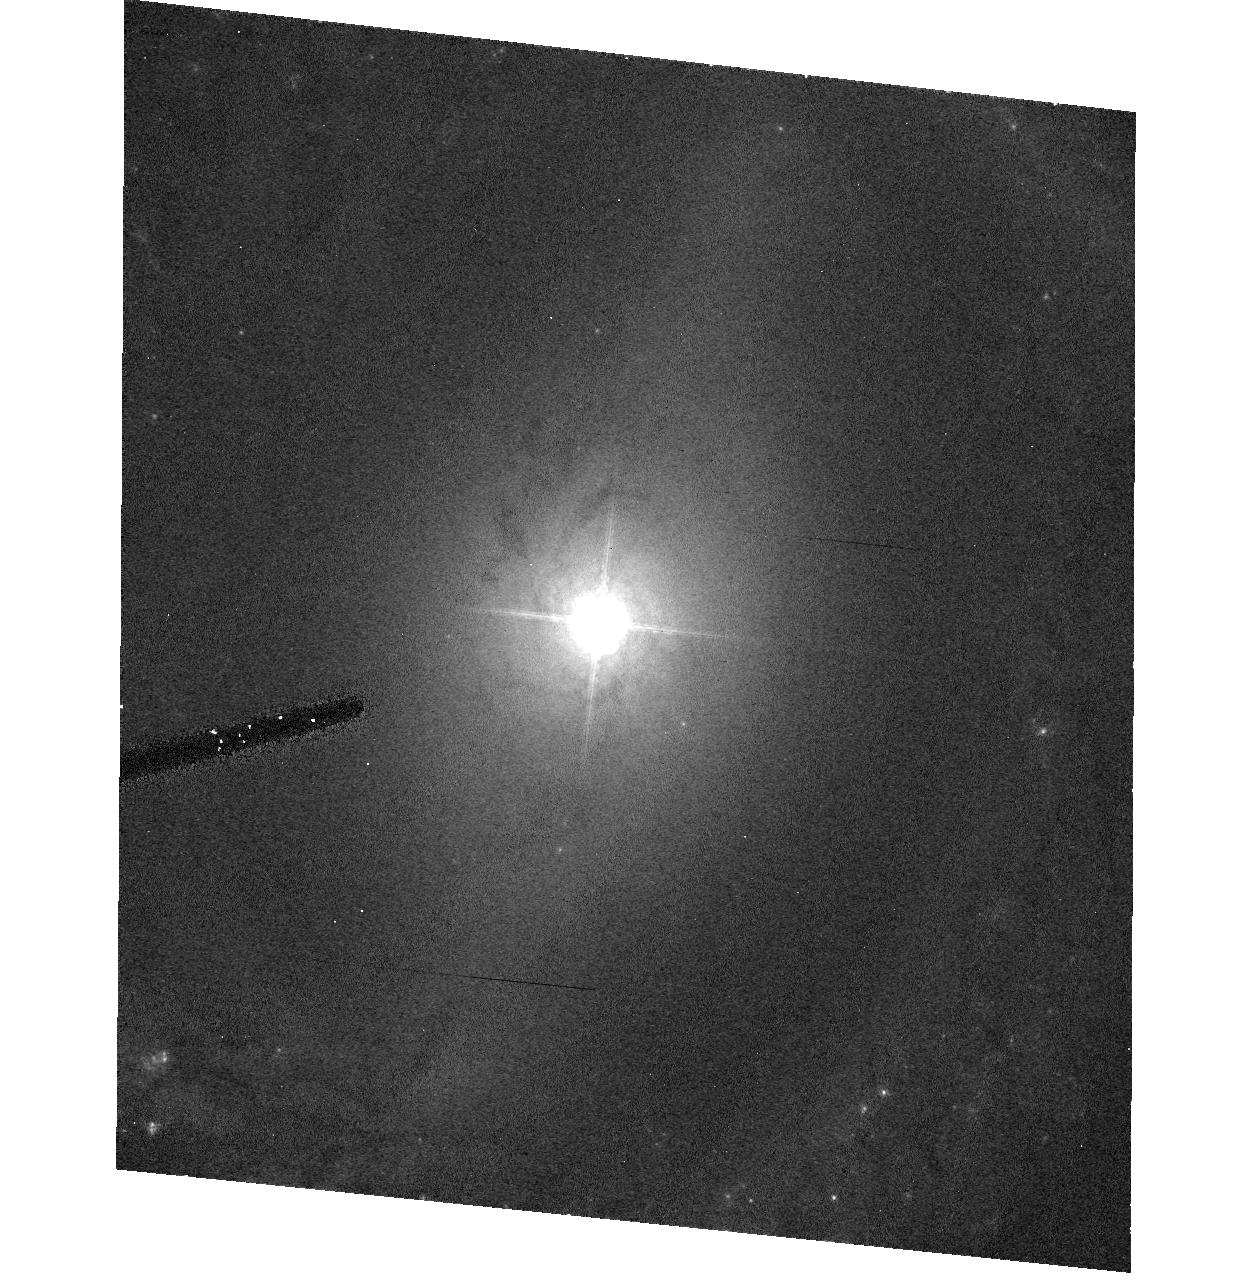
Target: NGC3783
Instrument: ACS/HRC
Filter: F550M
Exposure: 17 min
Observation ID: hst_9851_15_acs_hrc_f550m_j8sc15

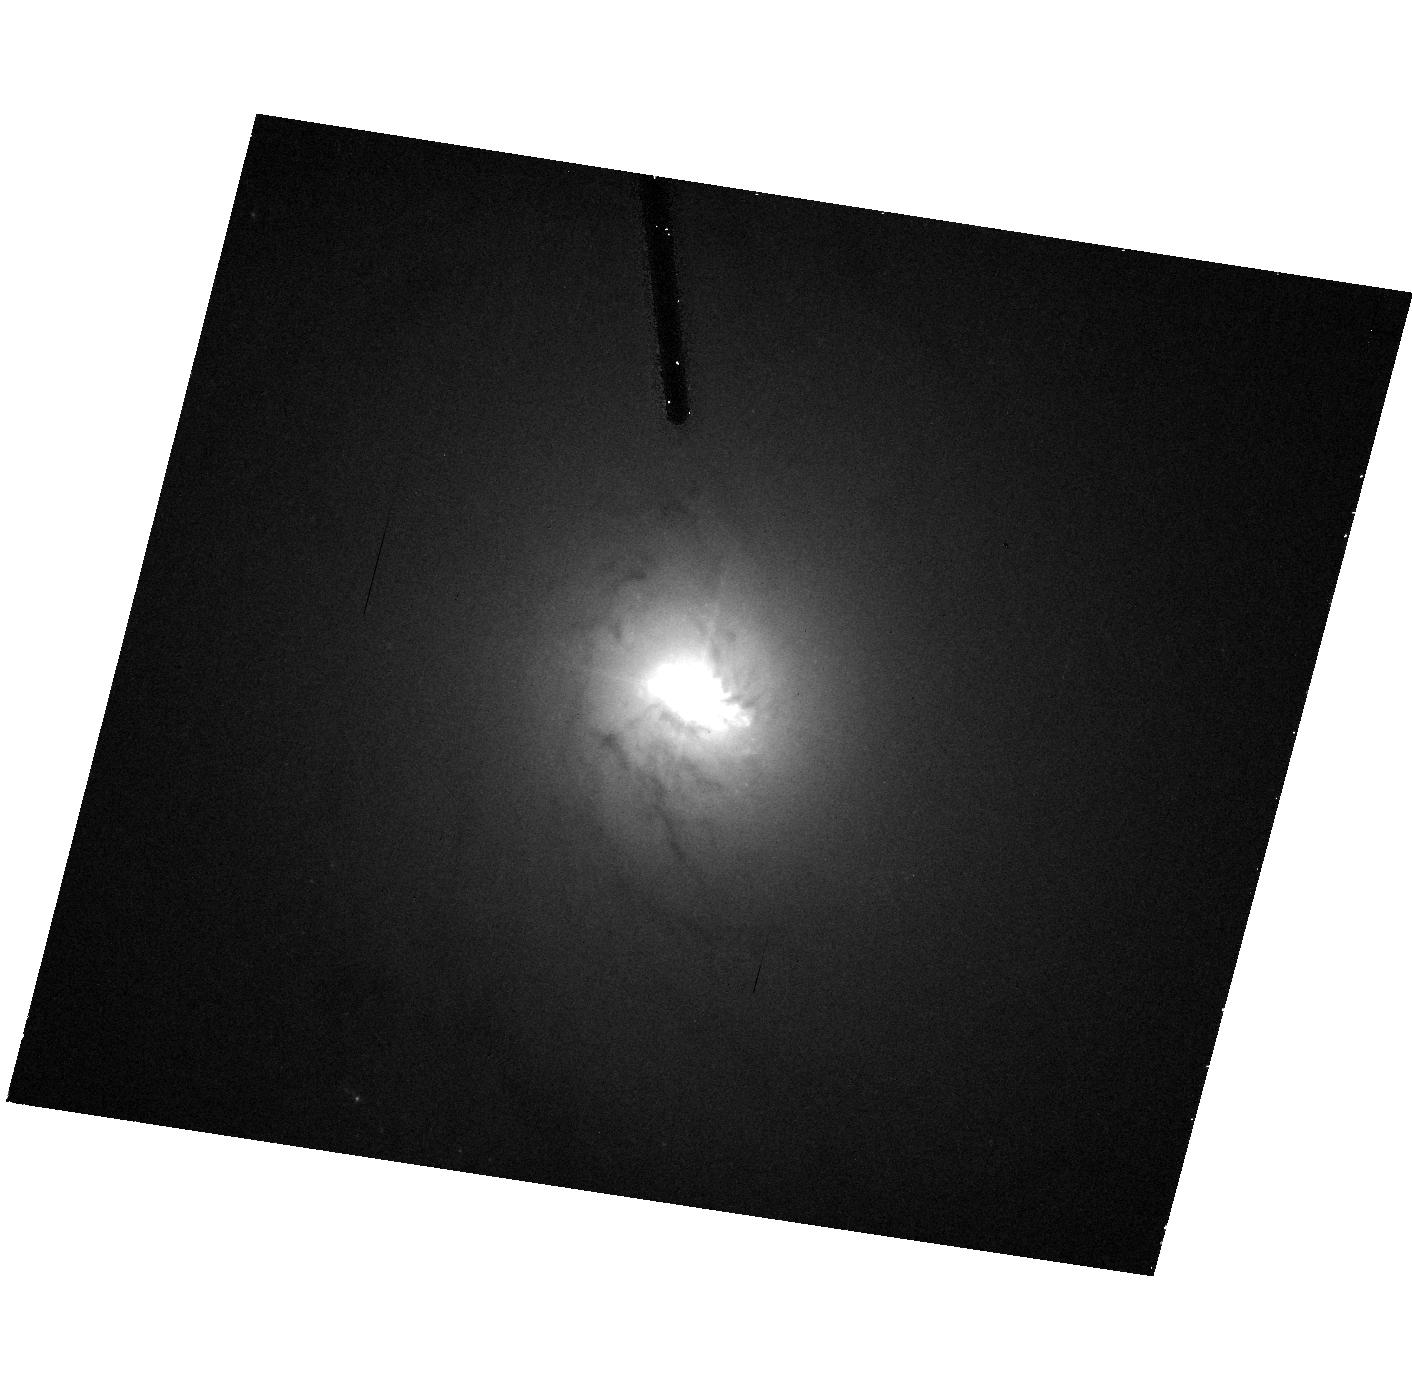
Target: NGC4151
Instrument: ACS/HRC
Filter: F550M
Exposure: 17 min
Observation ID: hst_9851_17_acs_hrc_f550m_j8sc17

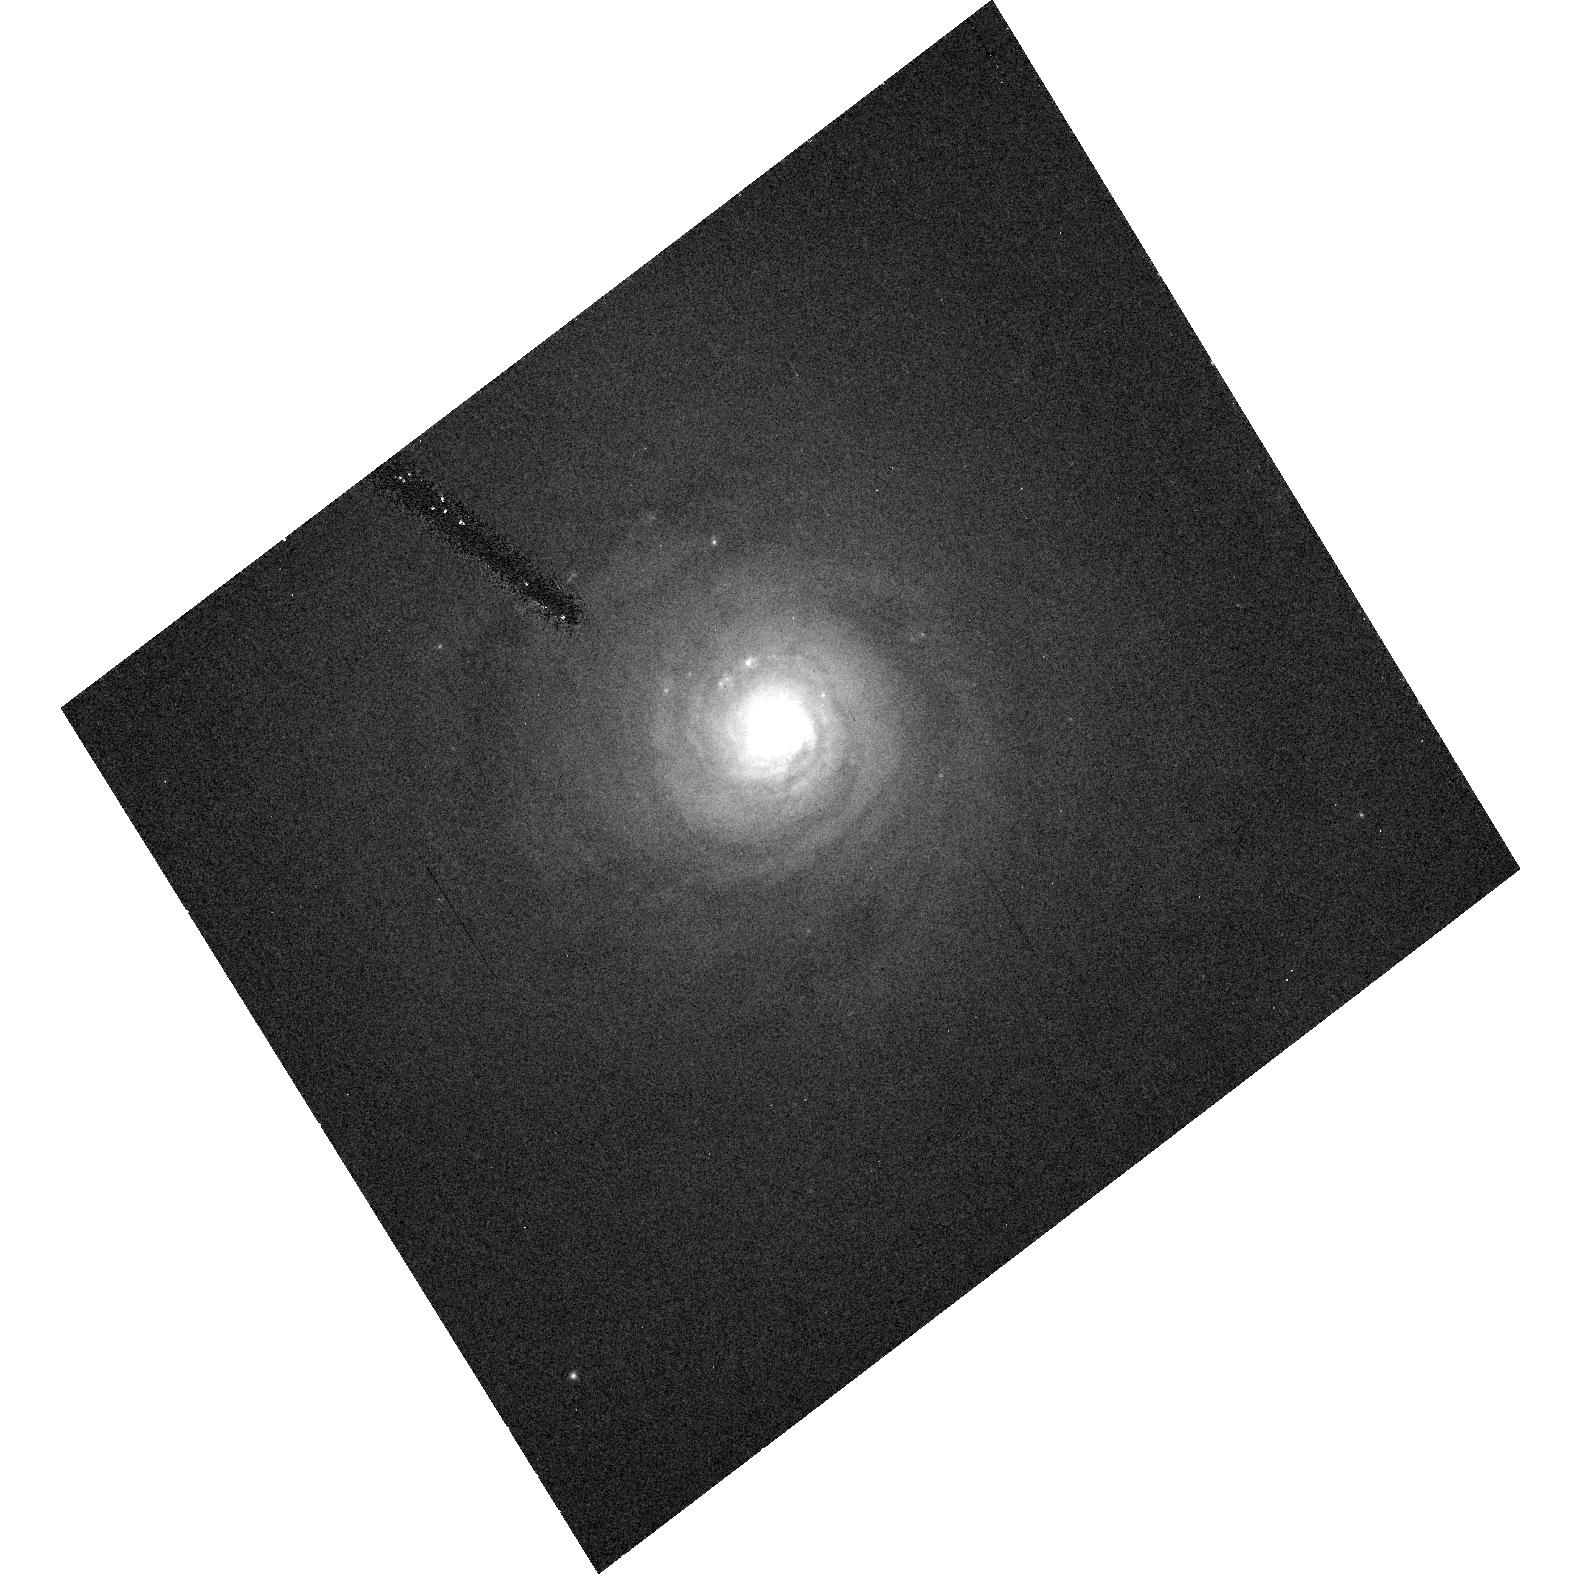
Target: NGC5548
Instrument: ACS/HRC
Filter: F550M
Exposure: 17 min
Observation ID: hst_9851_27_acs_hrc_f550m_j8sc27

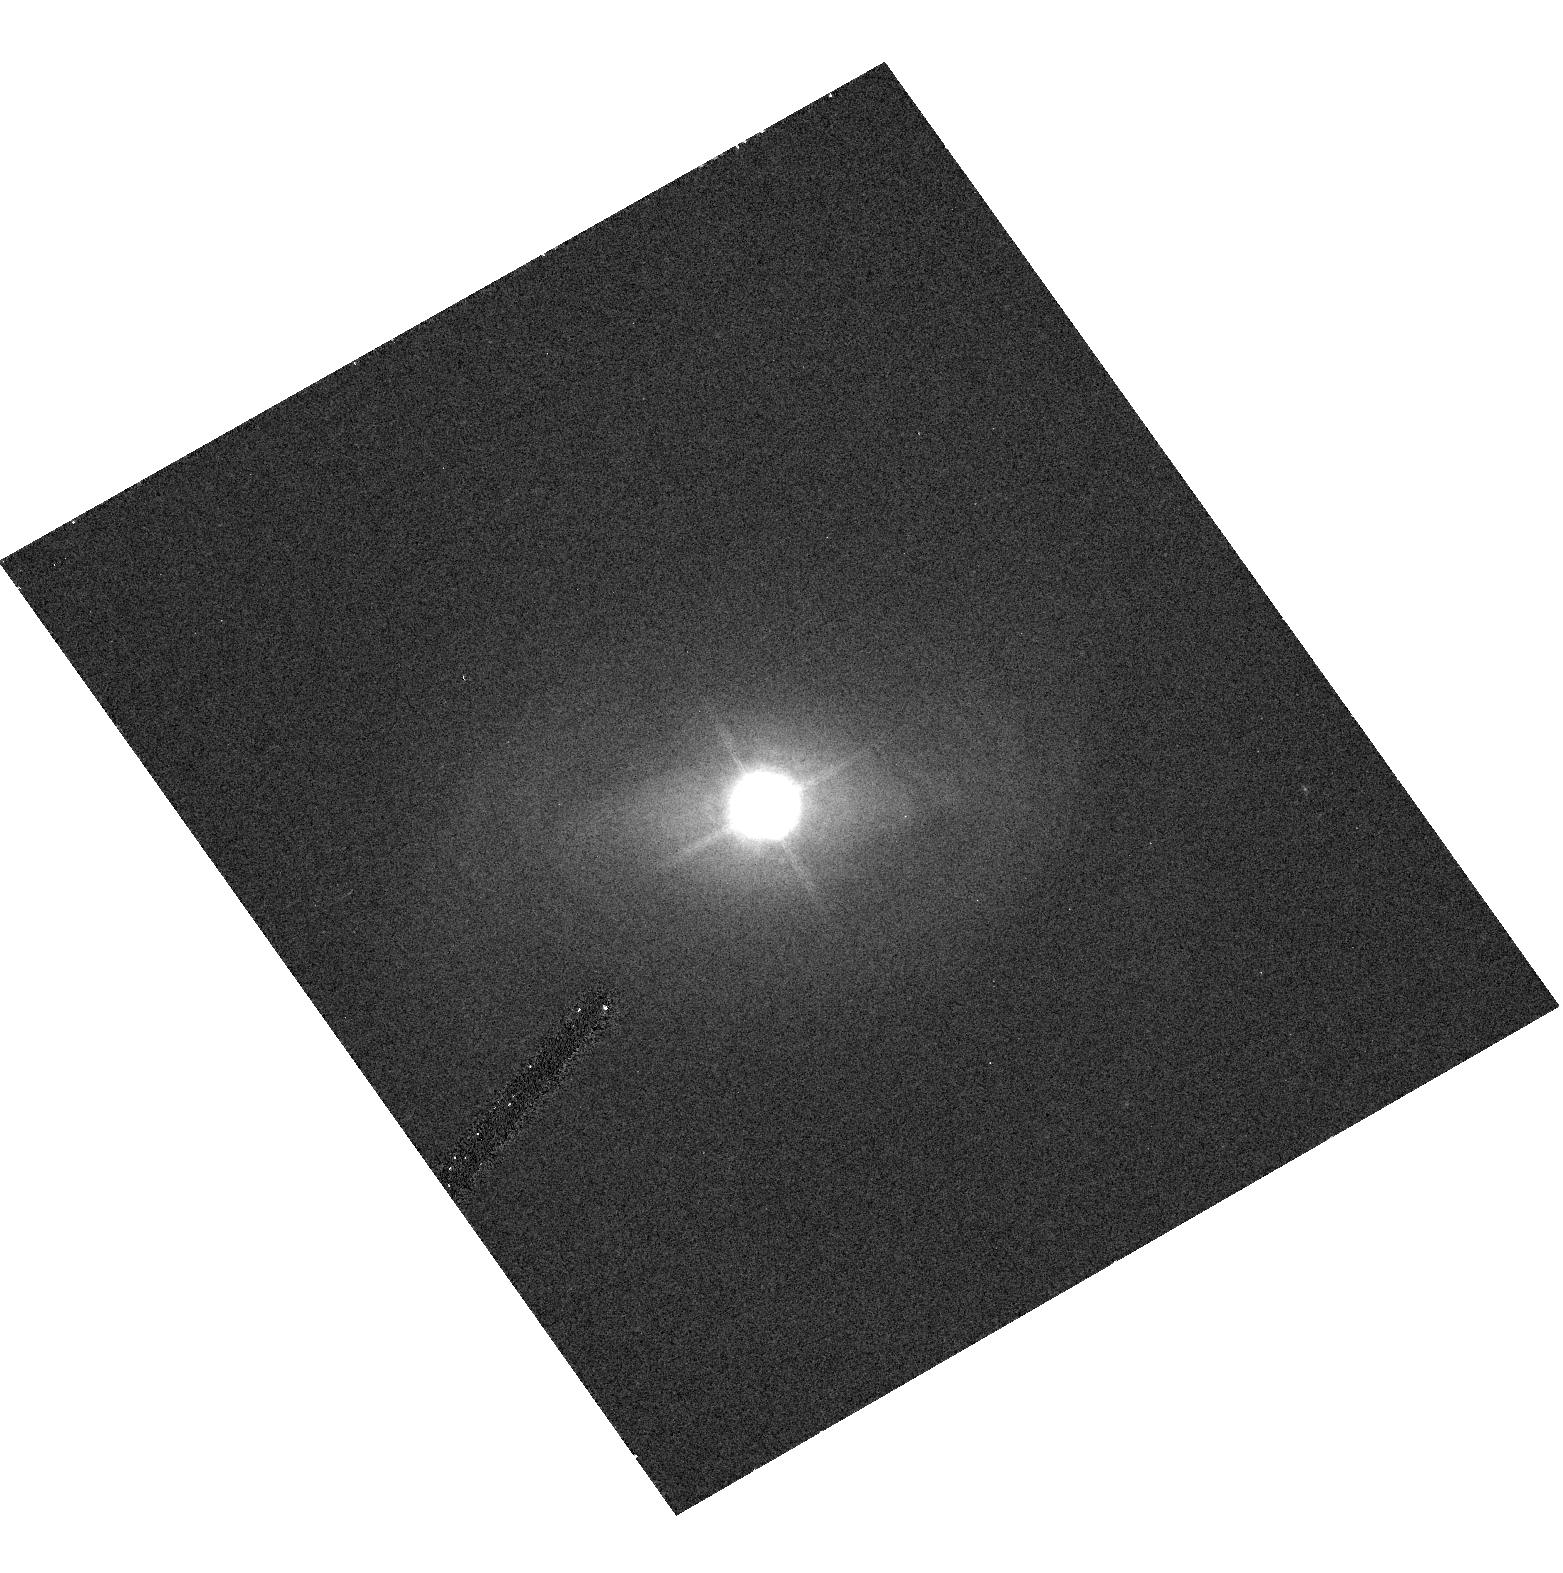
Target: FAIRALL9
Instrument: ACS/HRC
Filter: F550M
Exposure: 17 min
Observation ID: hst_9851_04_acs_hrc_f550m_j8sc04

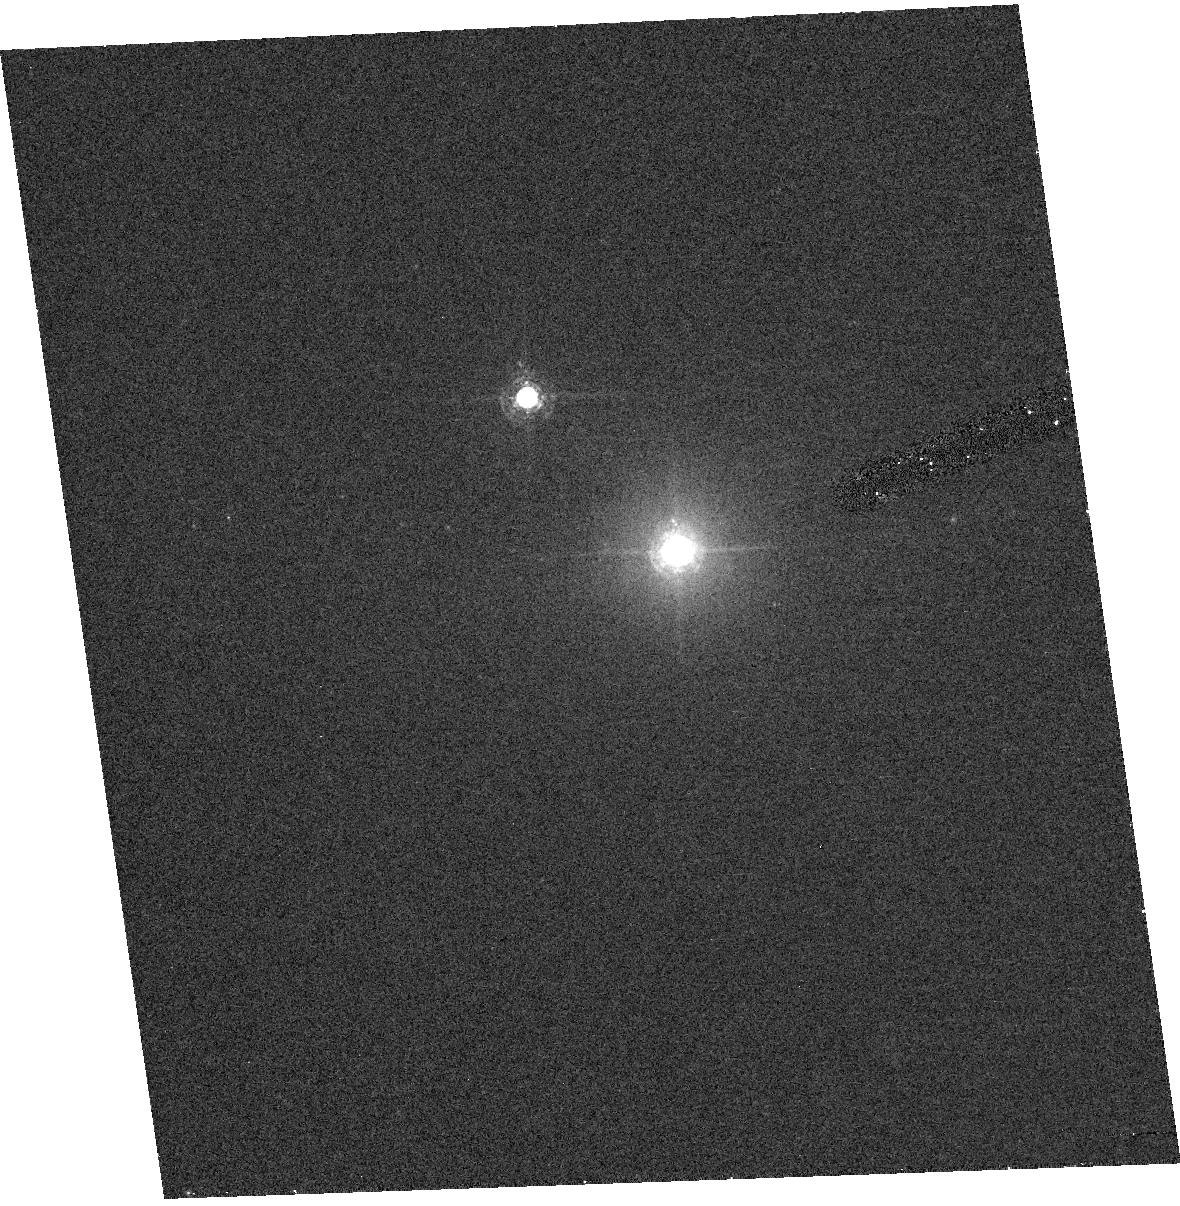
Target: MARKARIAN110
Instrument: ACS/HRC
Filter: F550M
Exposure: 17 min
Observation ID: hst_9851_11_acs_hrc_f550m_j8sc11

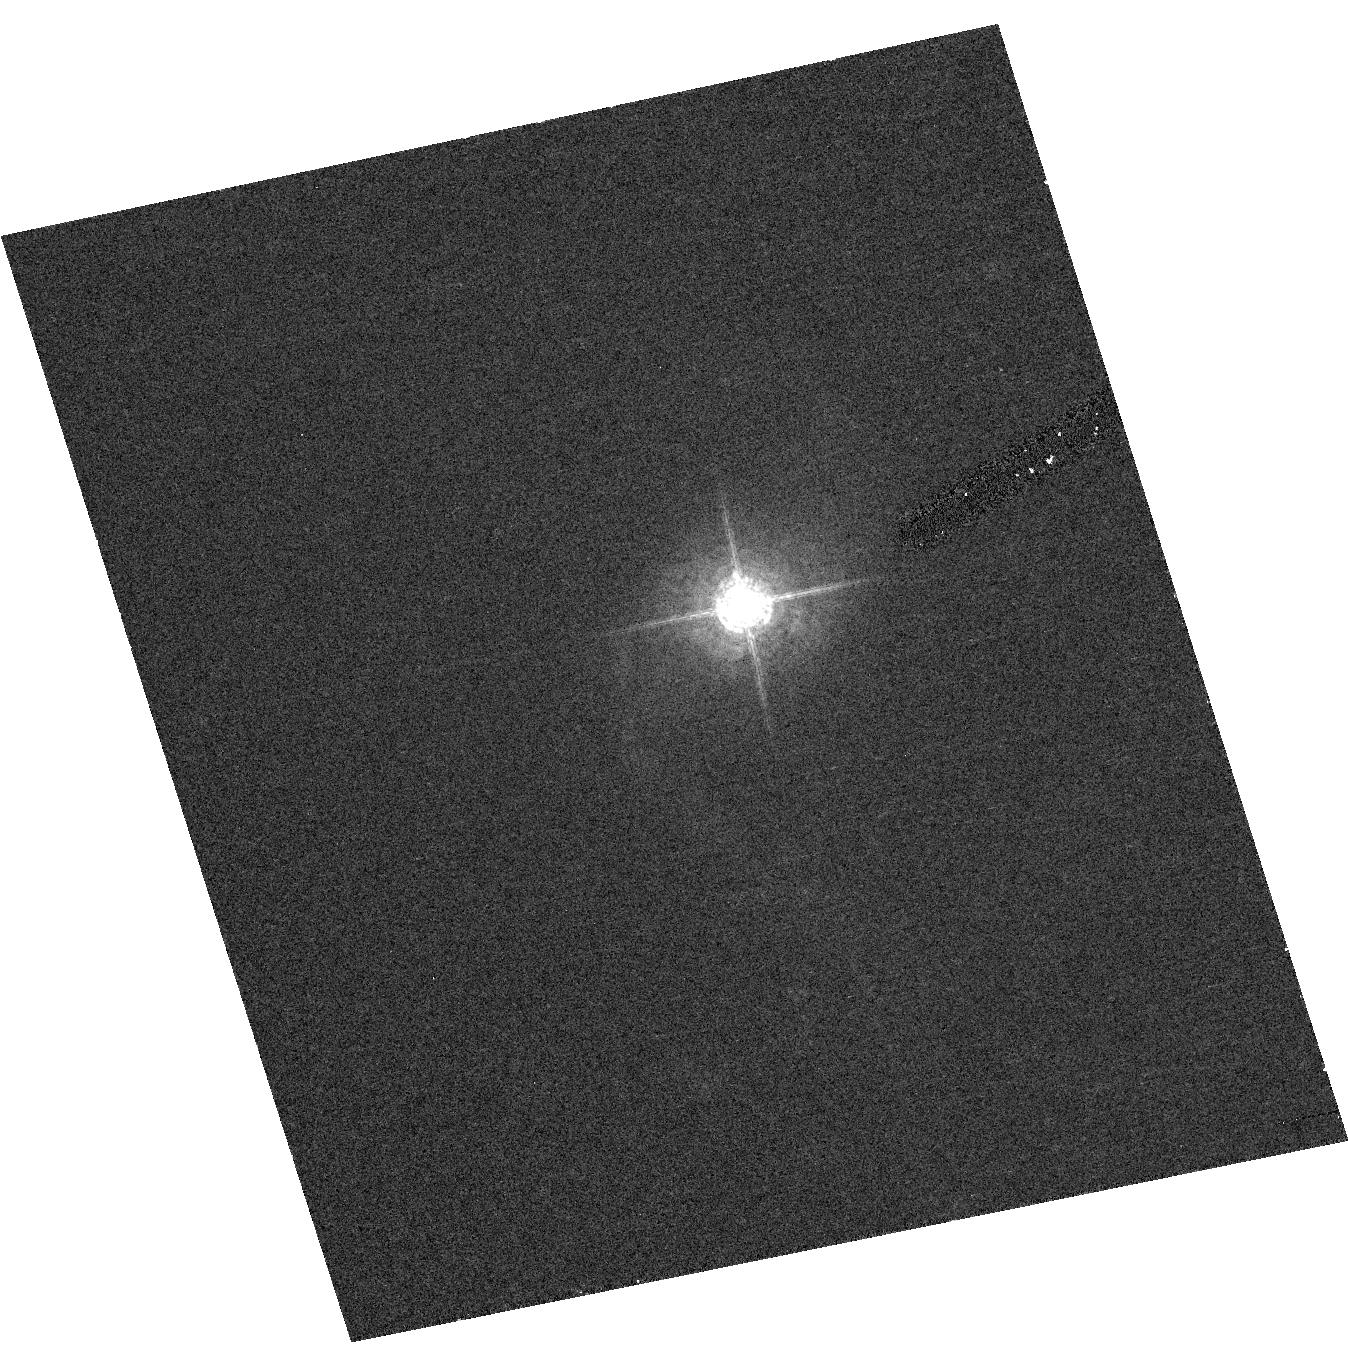
Target: PG0844+349
Instrument: ACS/HRC
Filter: F550M
Exposure: 17 min
Observation ID: hst_9851_10_acs_hrc_f550m_j8sc10

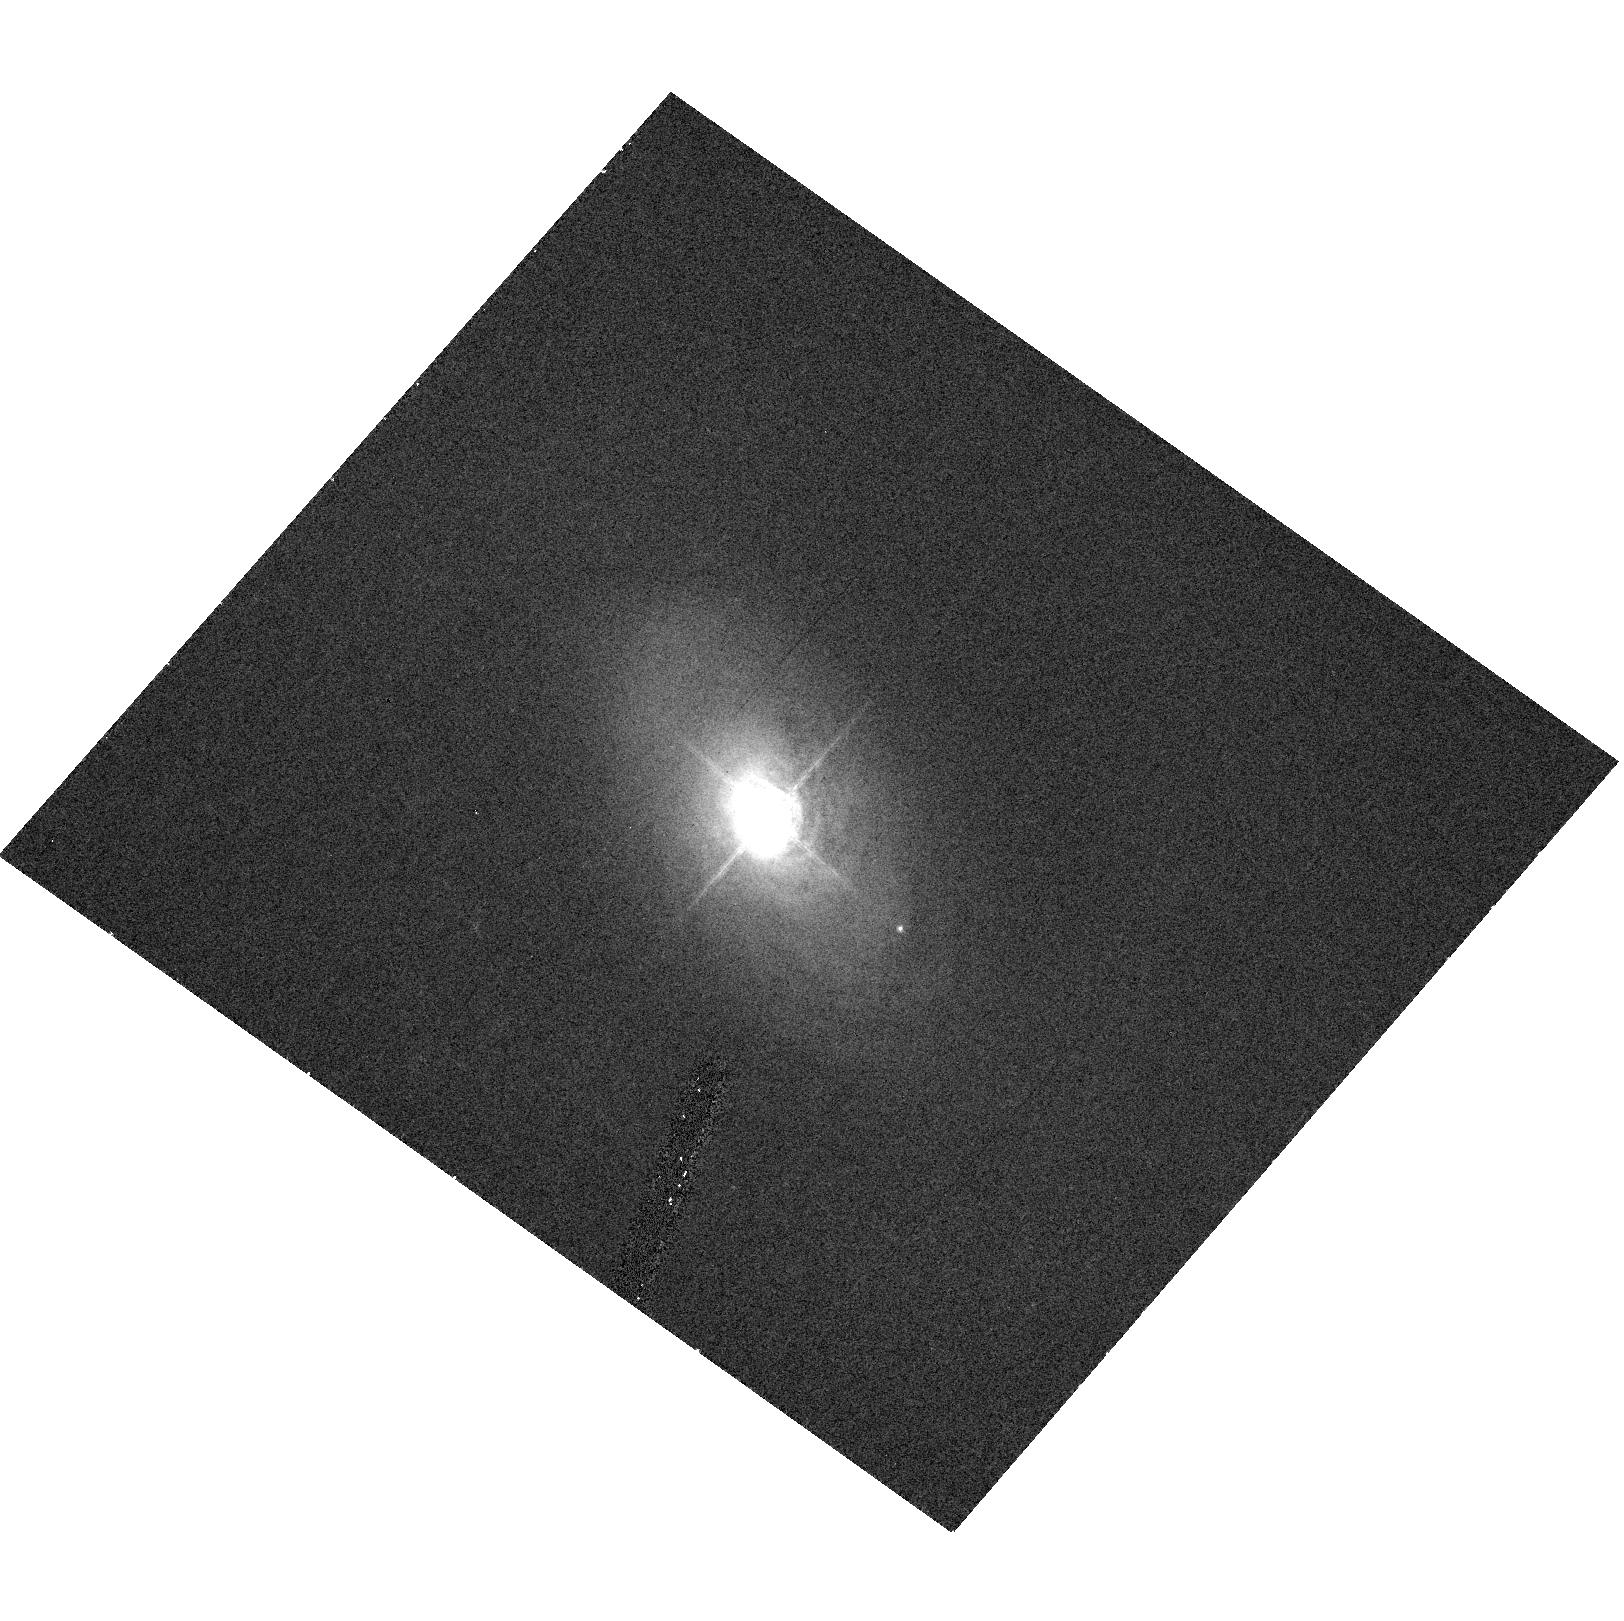
Target: MARKARIAN279
Instrument: ACS/HRC
Filter: F550M
Exposure: 17 min
Observation ID: hst_9851_24_acs_hrc_f550m_j8sc24

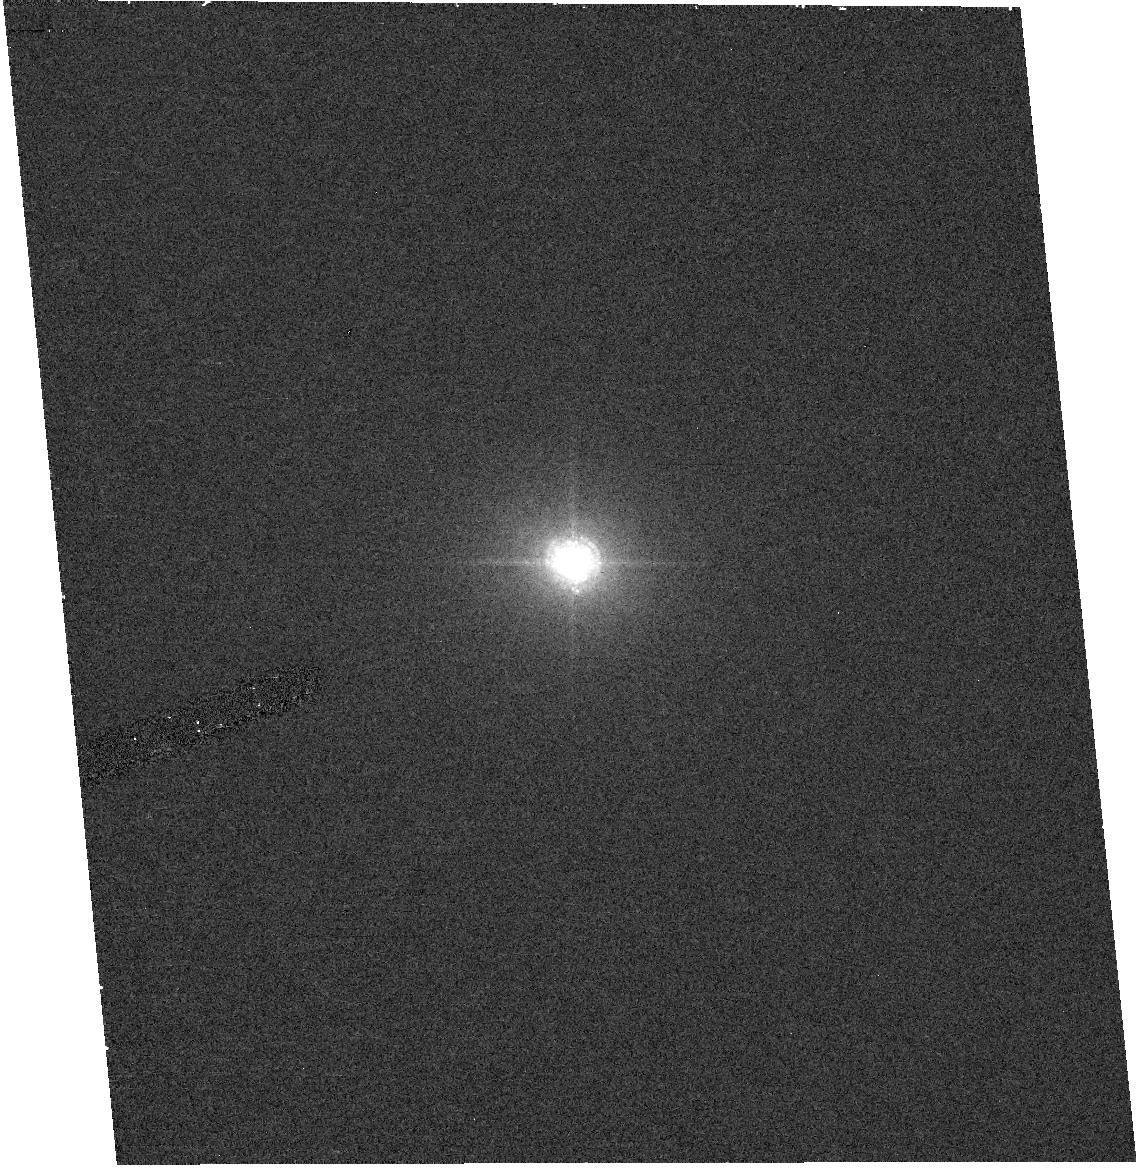
Target: 3C390.3
Instrument: ACS/HRC
Filter: F550M
Exposure: 17 min
Observation ID: hst_9851_34_acs_hrc_f550m_j8sc34

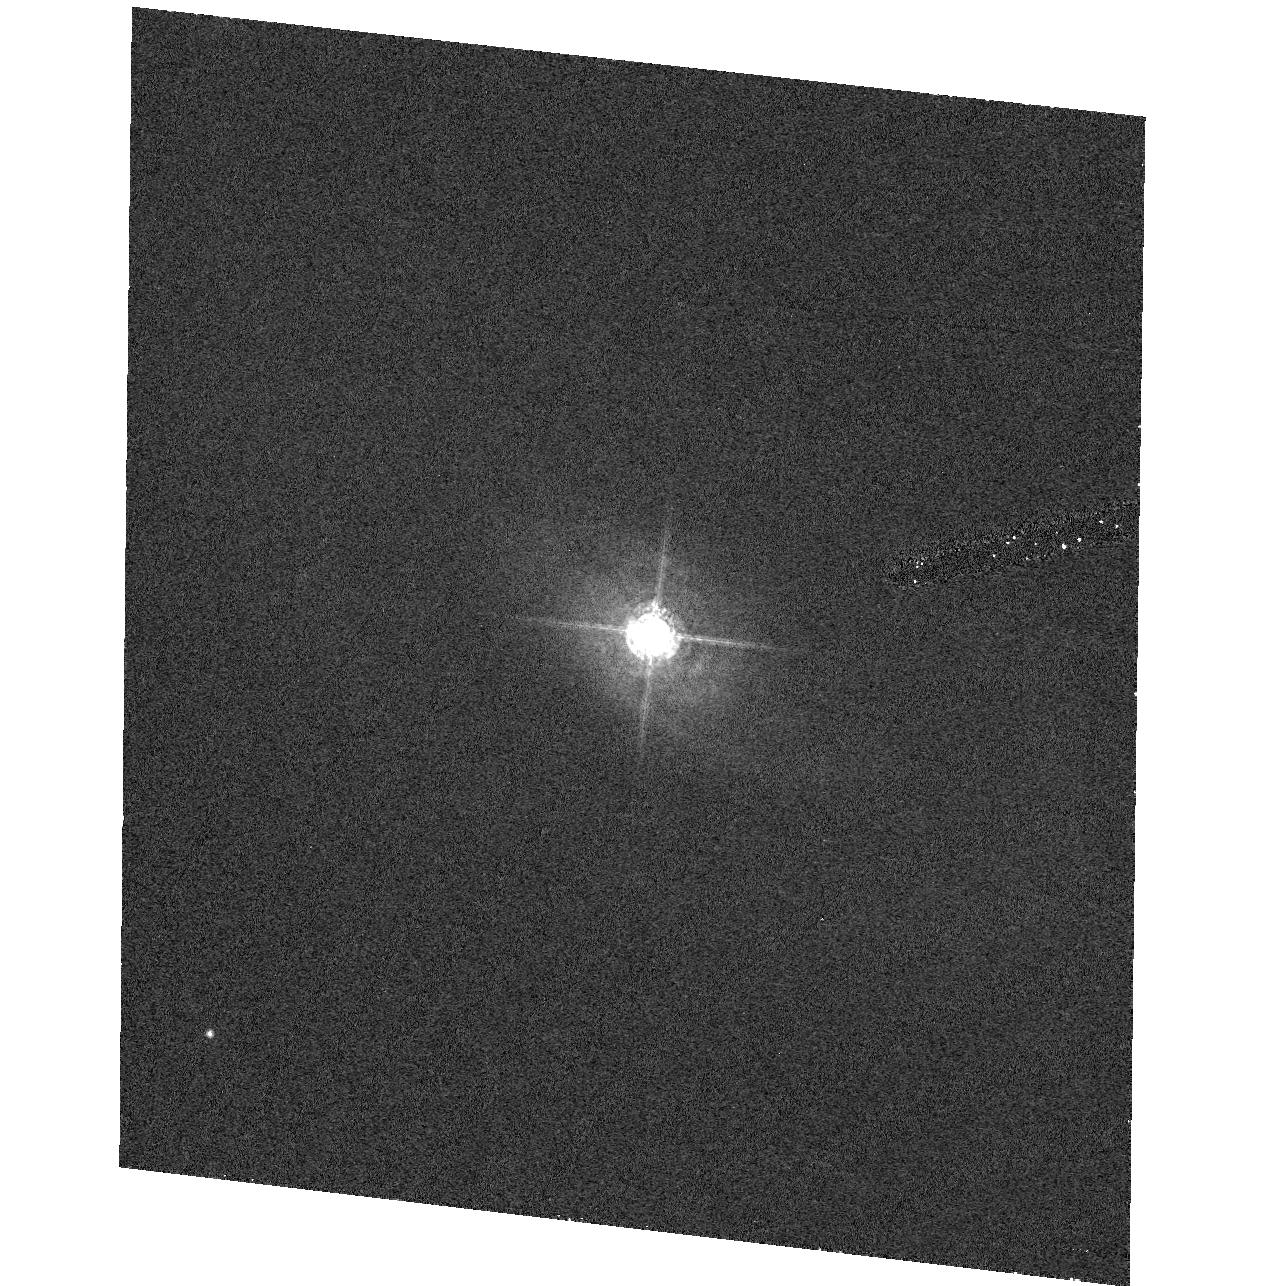
Target: PG2130+099
Instrument: ACS/HRC
Filter: F550M
Exposure: 17 min
Observation ID: hst_9851_36_acs_hrc_f550m_j8sc36

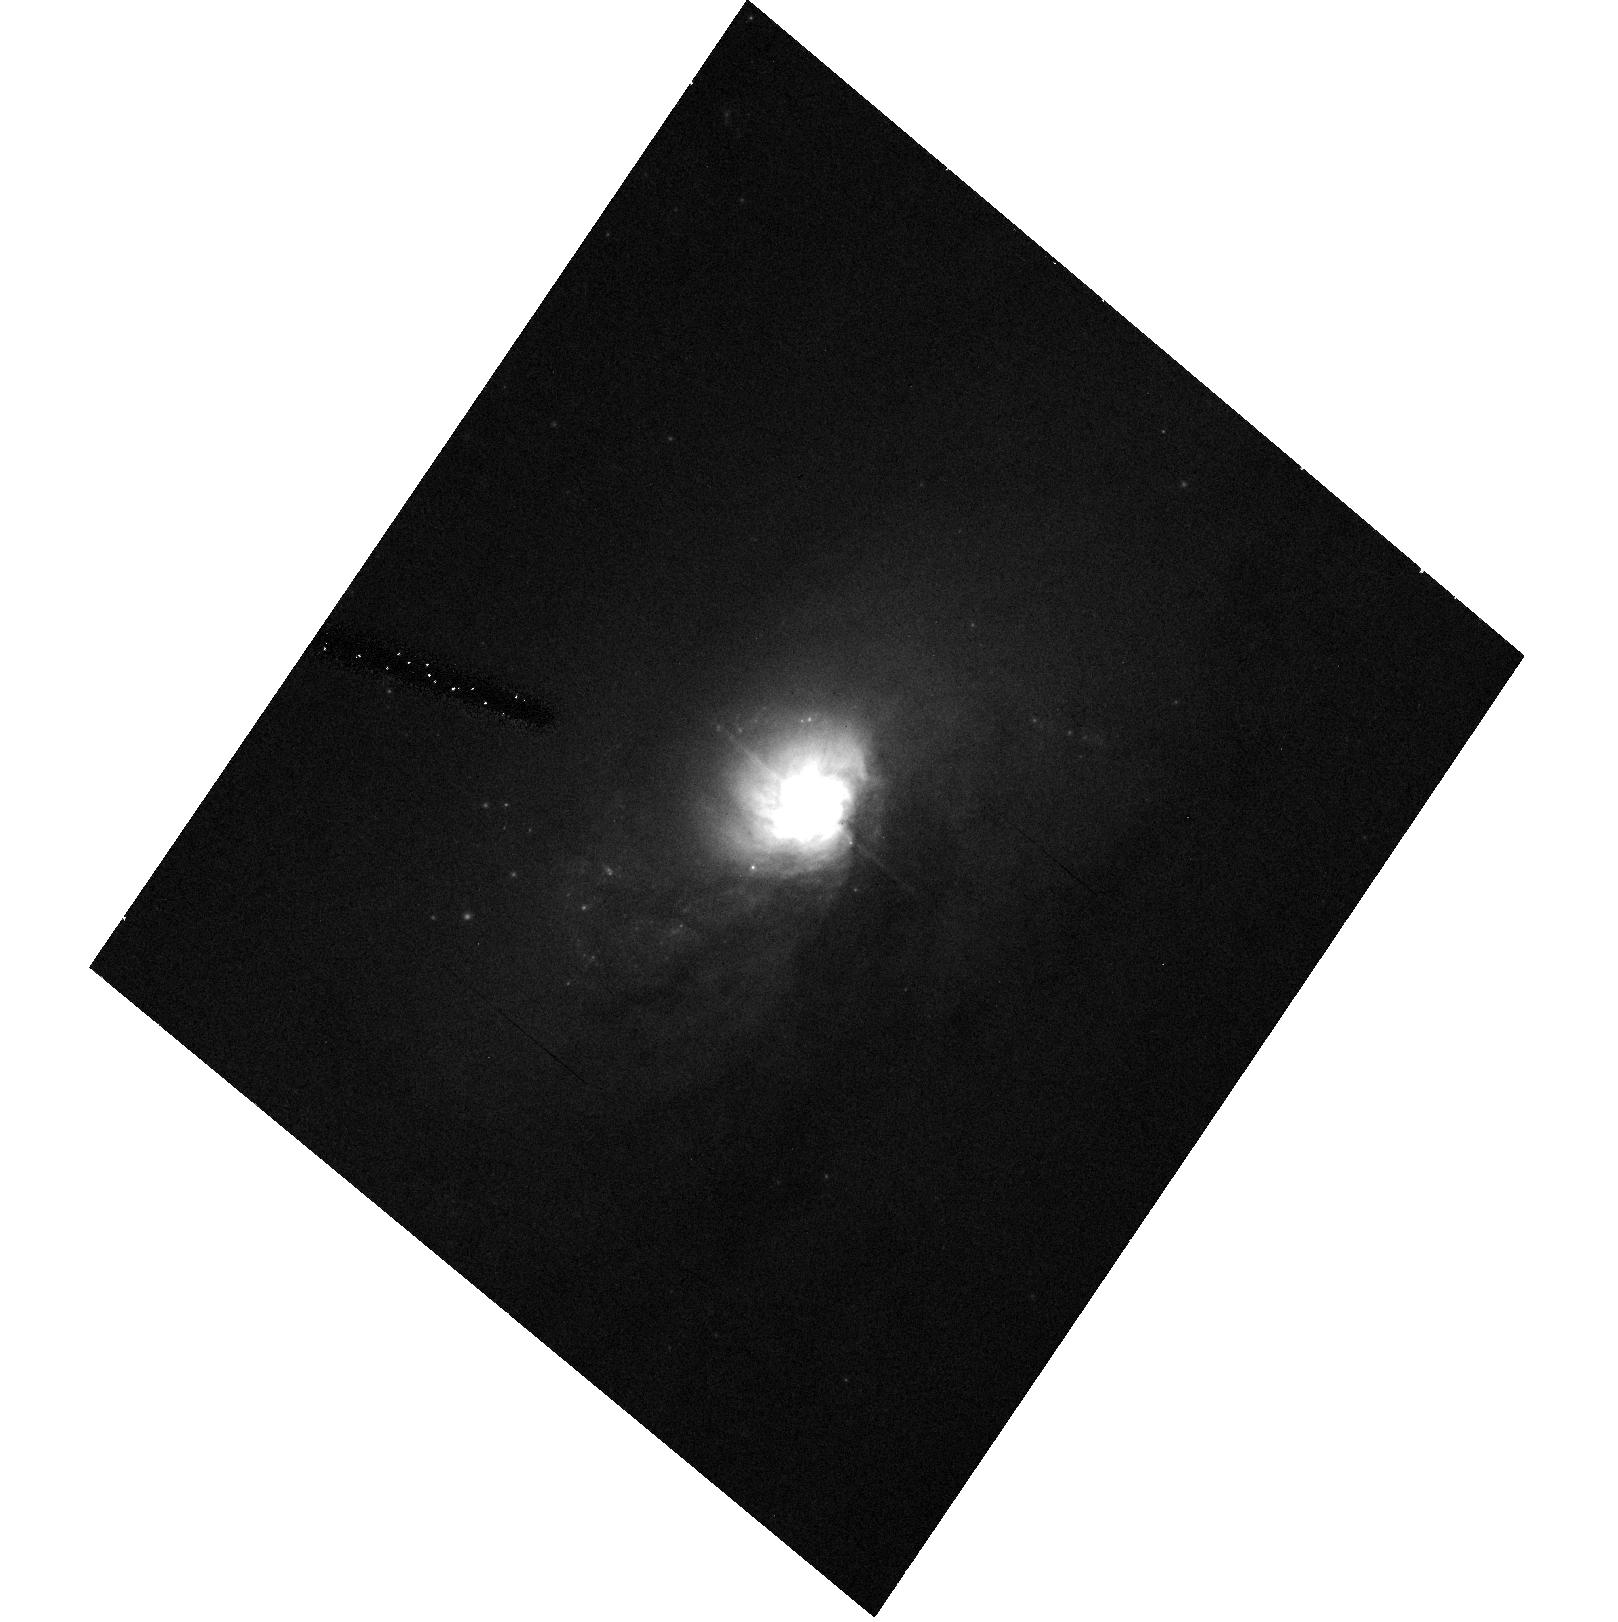
Target: NGC4051
Instrument: ACS/HRC
Filter: F550M
Exposure: 17 min
Observation ID: hst_9851_16_acs_hrc_f550m_j8sc16

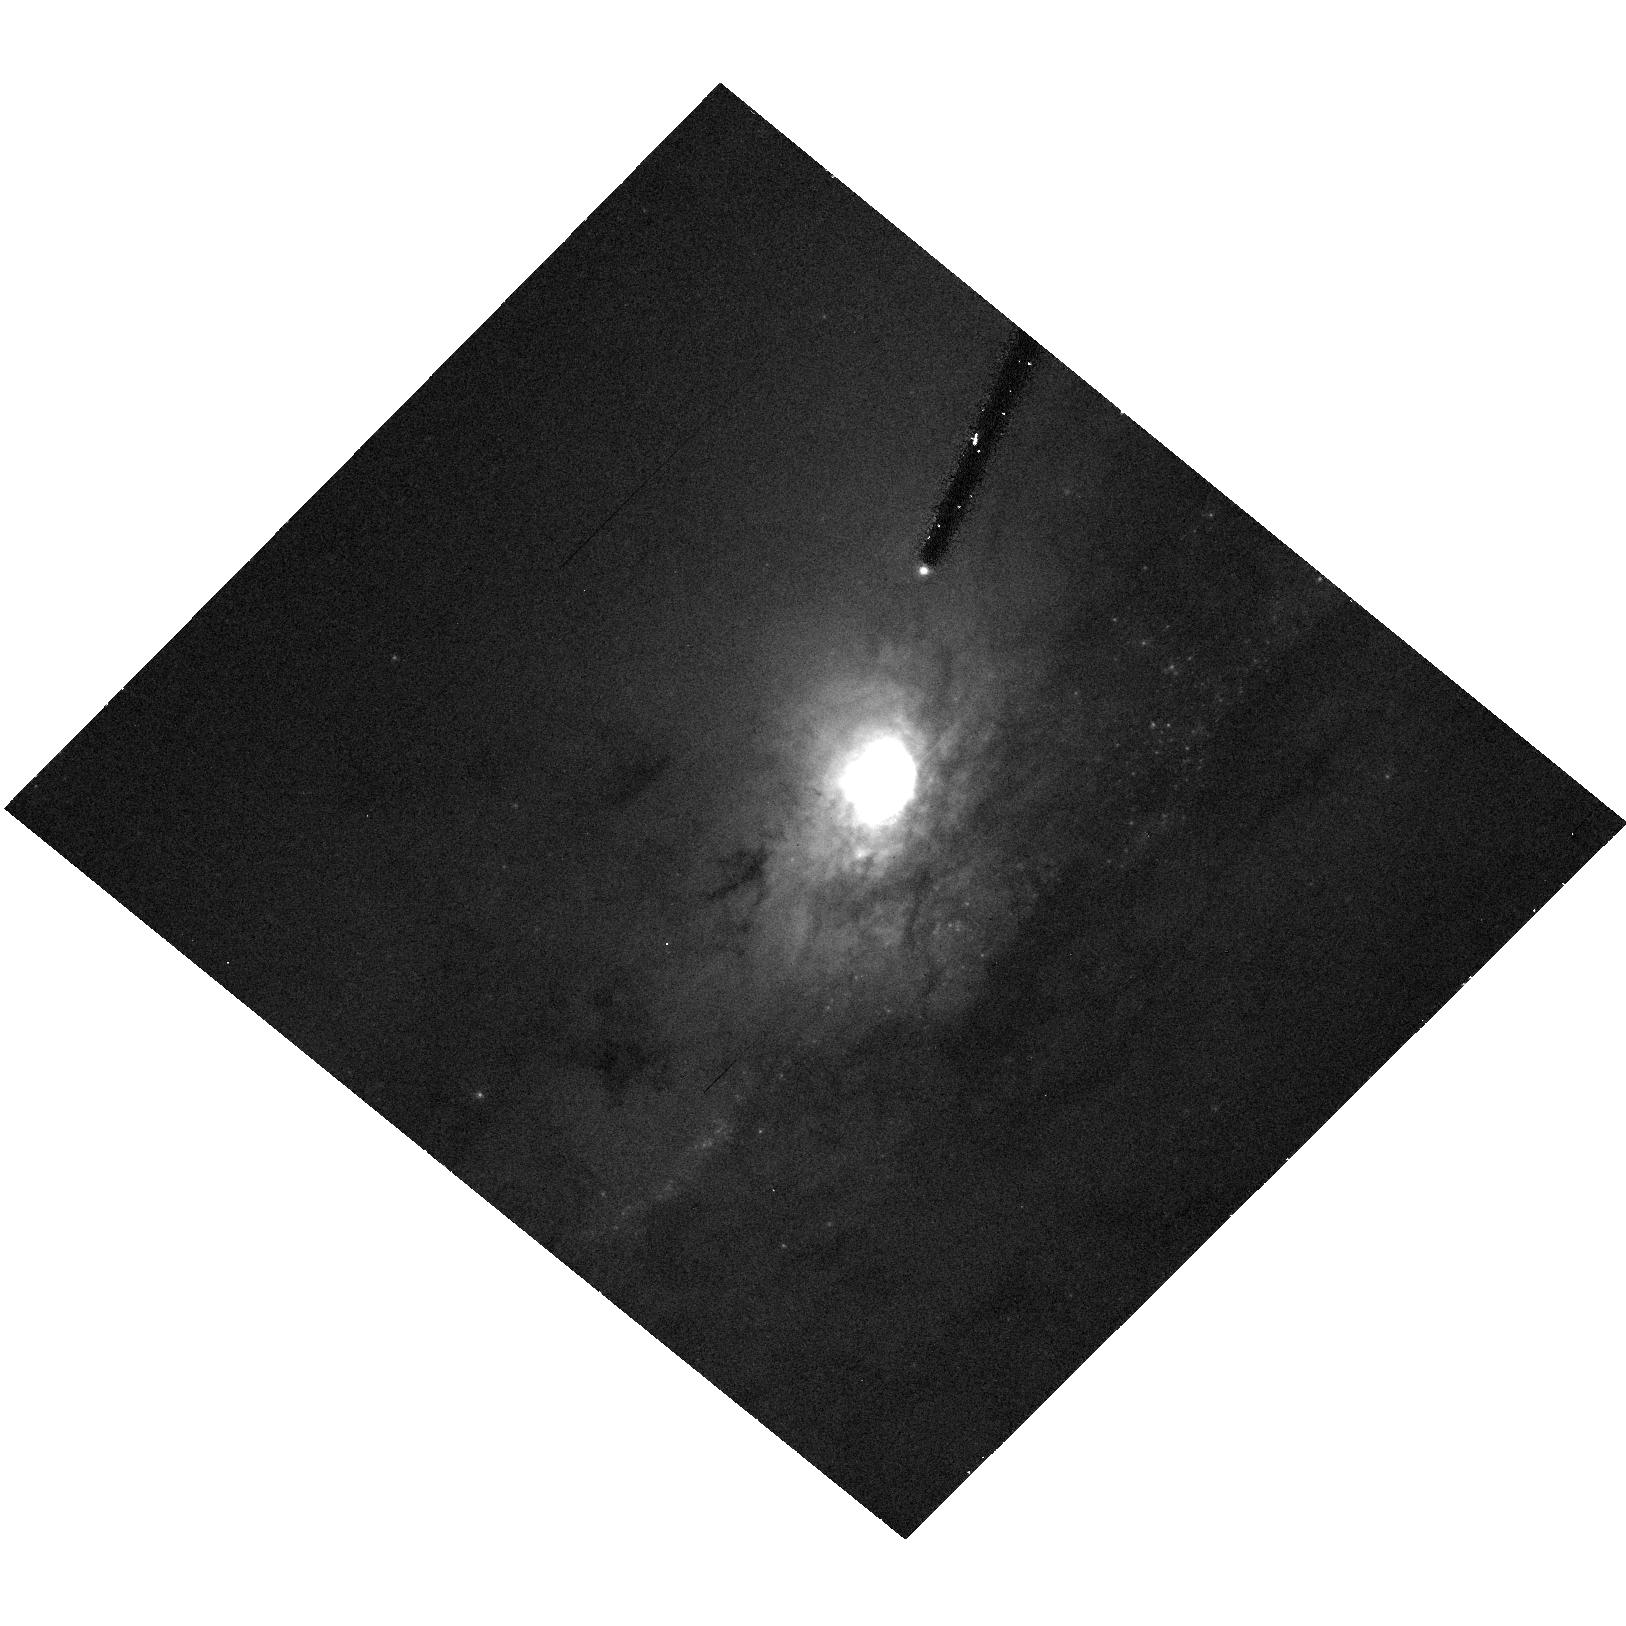
Target: NGC3227
Instrument: ACS/HRC
Filter: F550M
Exposure: 17 min
Observation ID: hst_9851_13_acs_hrc_f550m_j8sc13

Host Galaxies of Reverberation-Mapped AGNs (PI: Peterson, Bradley M)

We propose to obtain unsaturated ACS high-resolution images of all reverberation-mapped active galactic nuclei in order to remove the point-like nuclear light from each image, thus yielding a "nucleus-free" image of the host galaxy. This will allow investigation of host-galaxy properties: our particular interest is determination of the host-galaxy starlight contribution to the reverberation mapping observations, which is necessary for accurate determination of the relationship between the AGN continuum flux and the size of the broad Balmer-line emitting region of AGNs. Because this relationship is used to estimate black-hole masses of large samples of distant AGNs, correct determination of the slope of this relationship is critically important.